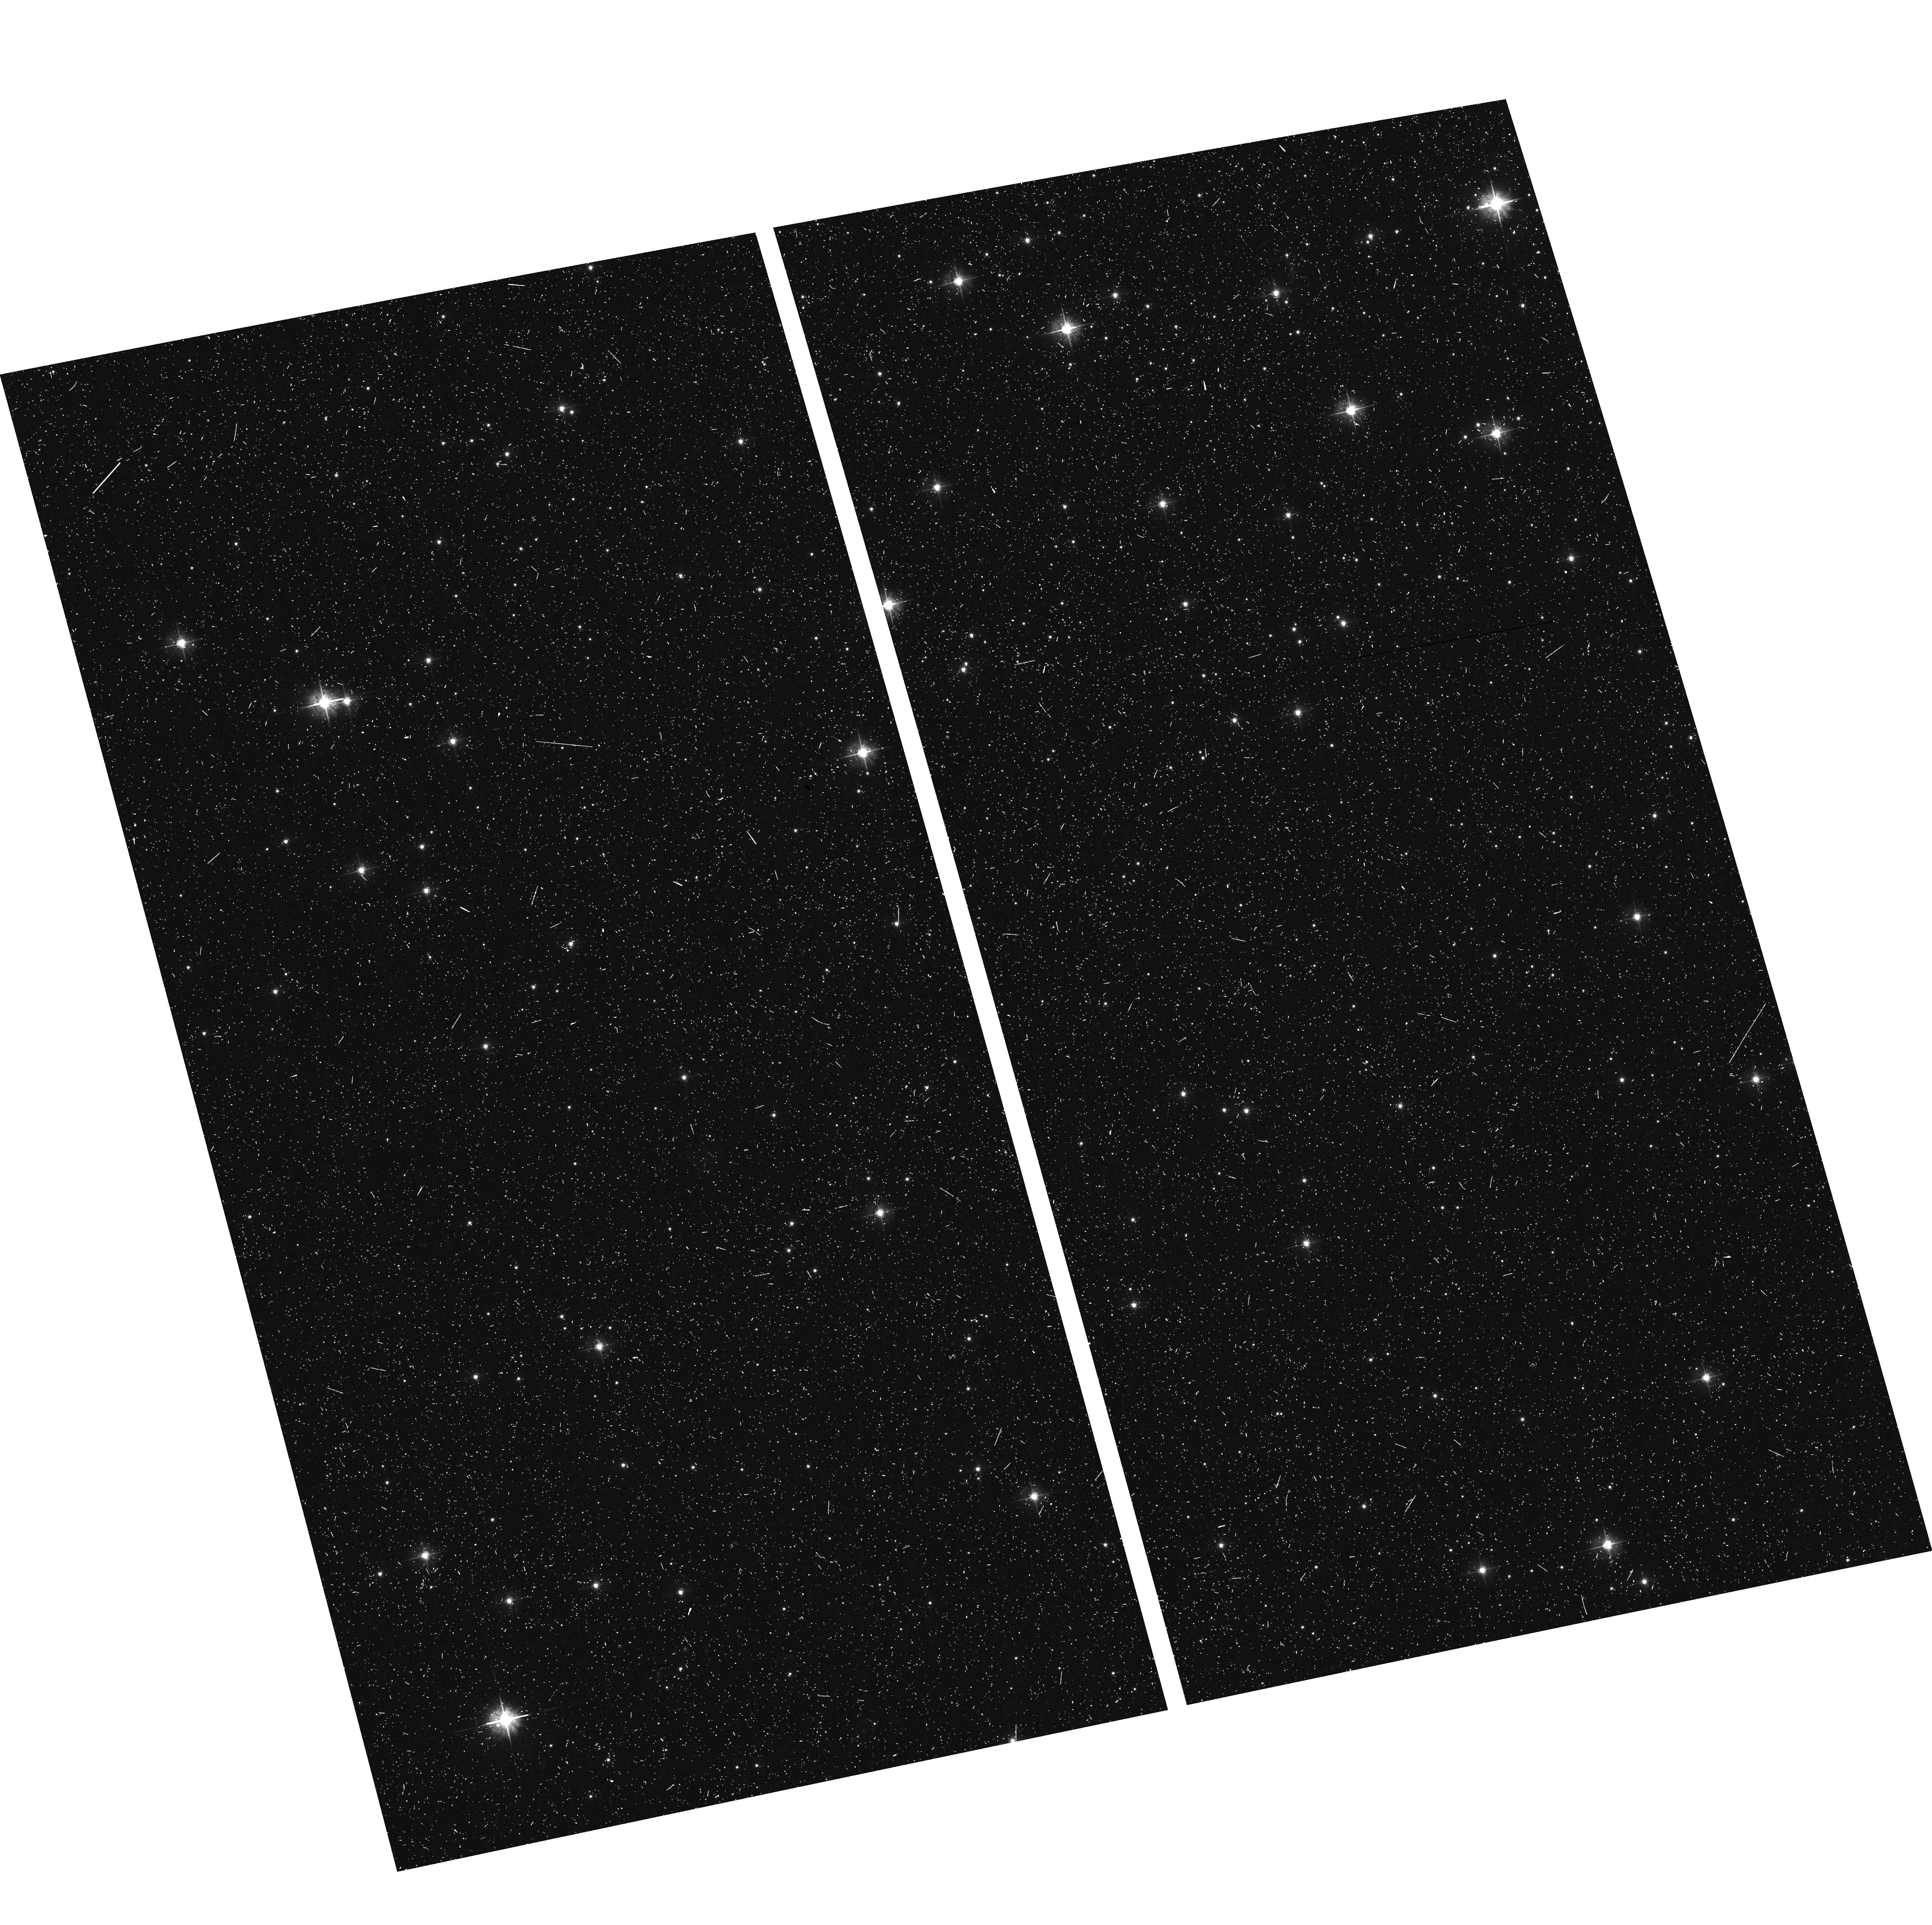
Target: field at RA 264.456°, Dec -3.333°
Instrument: ACS/WFC
Filter: F475W
Exposure: 16 min
Observation ID: hst_16283_09_acs_wfc_f475w_jeav09

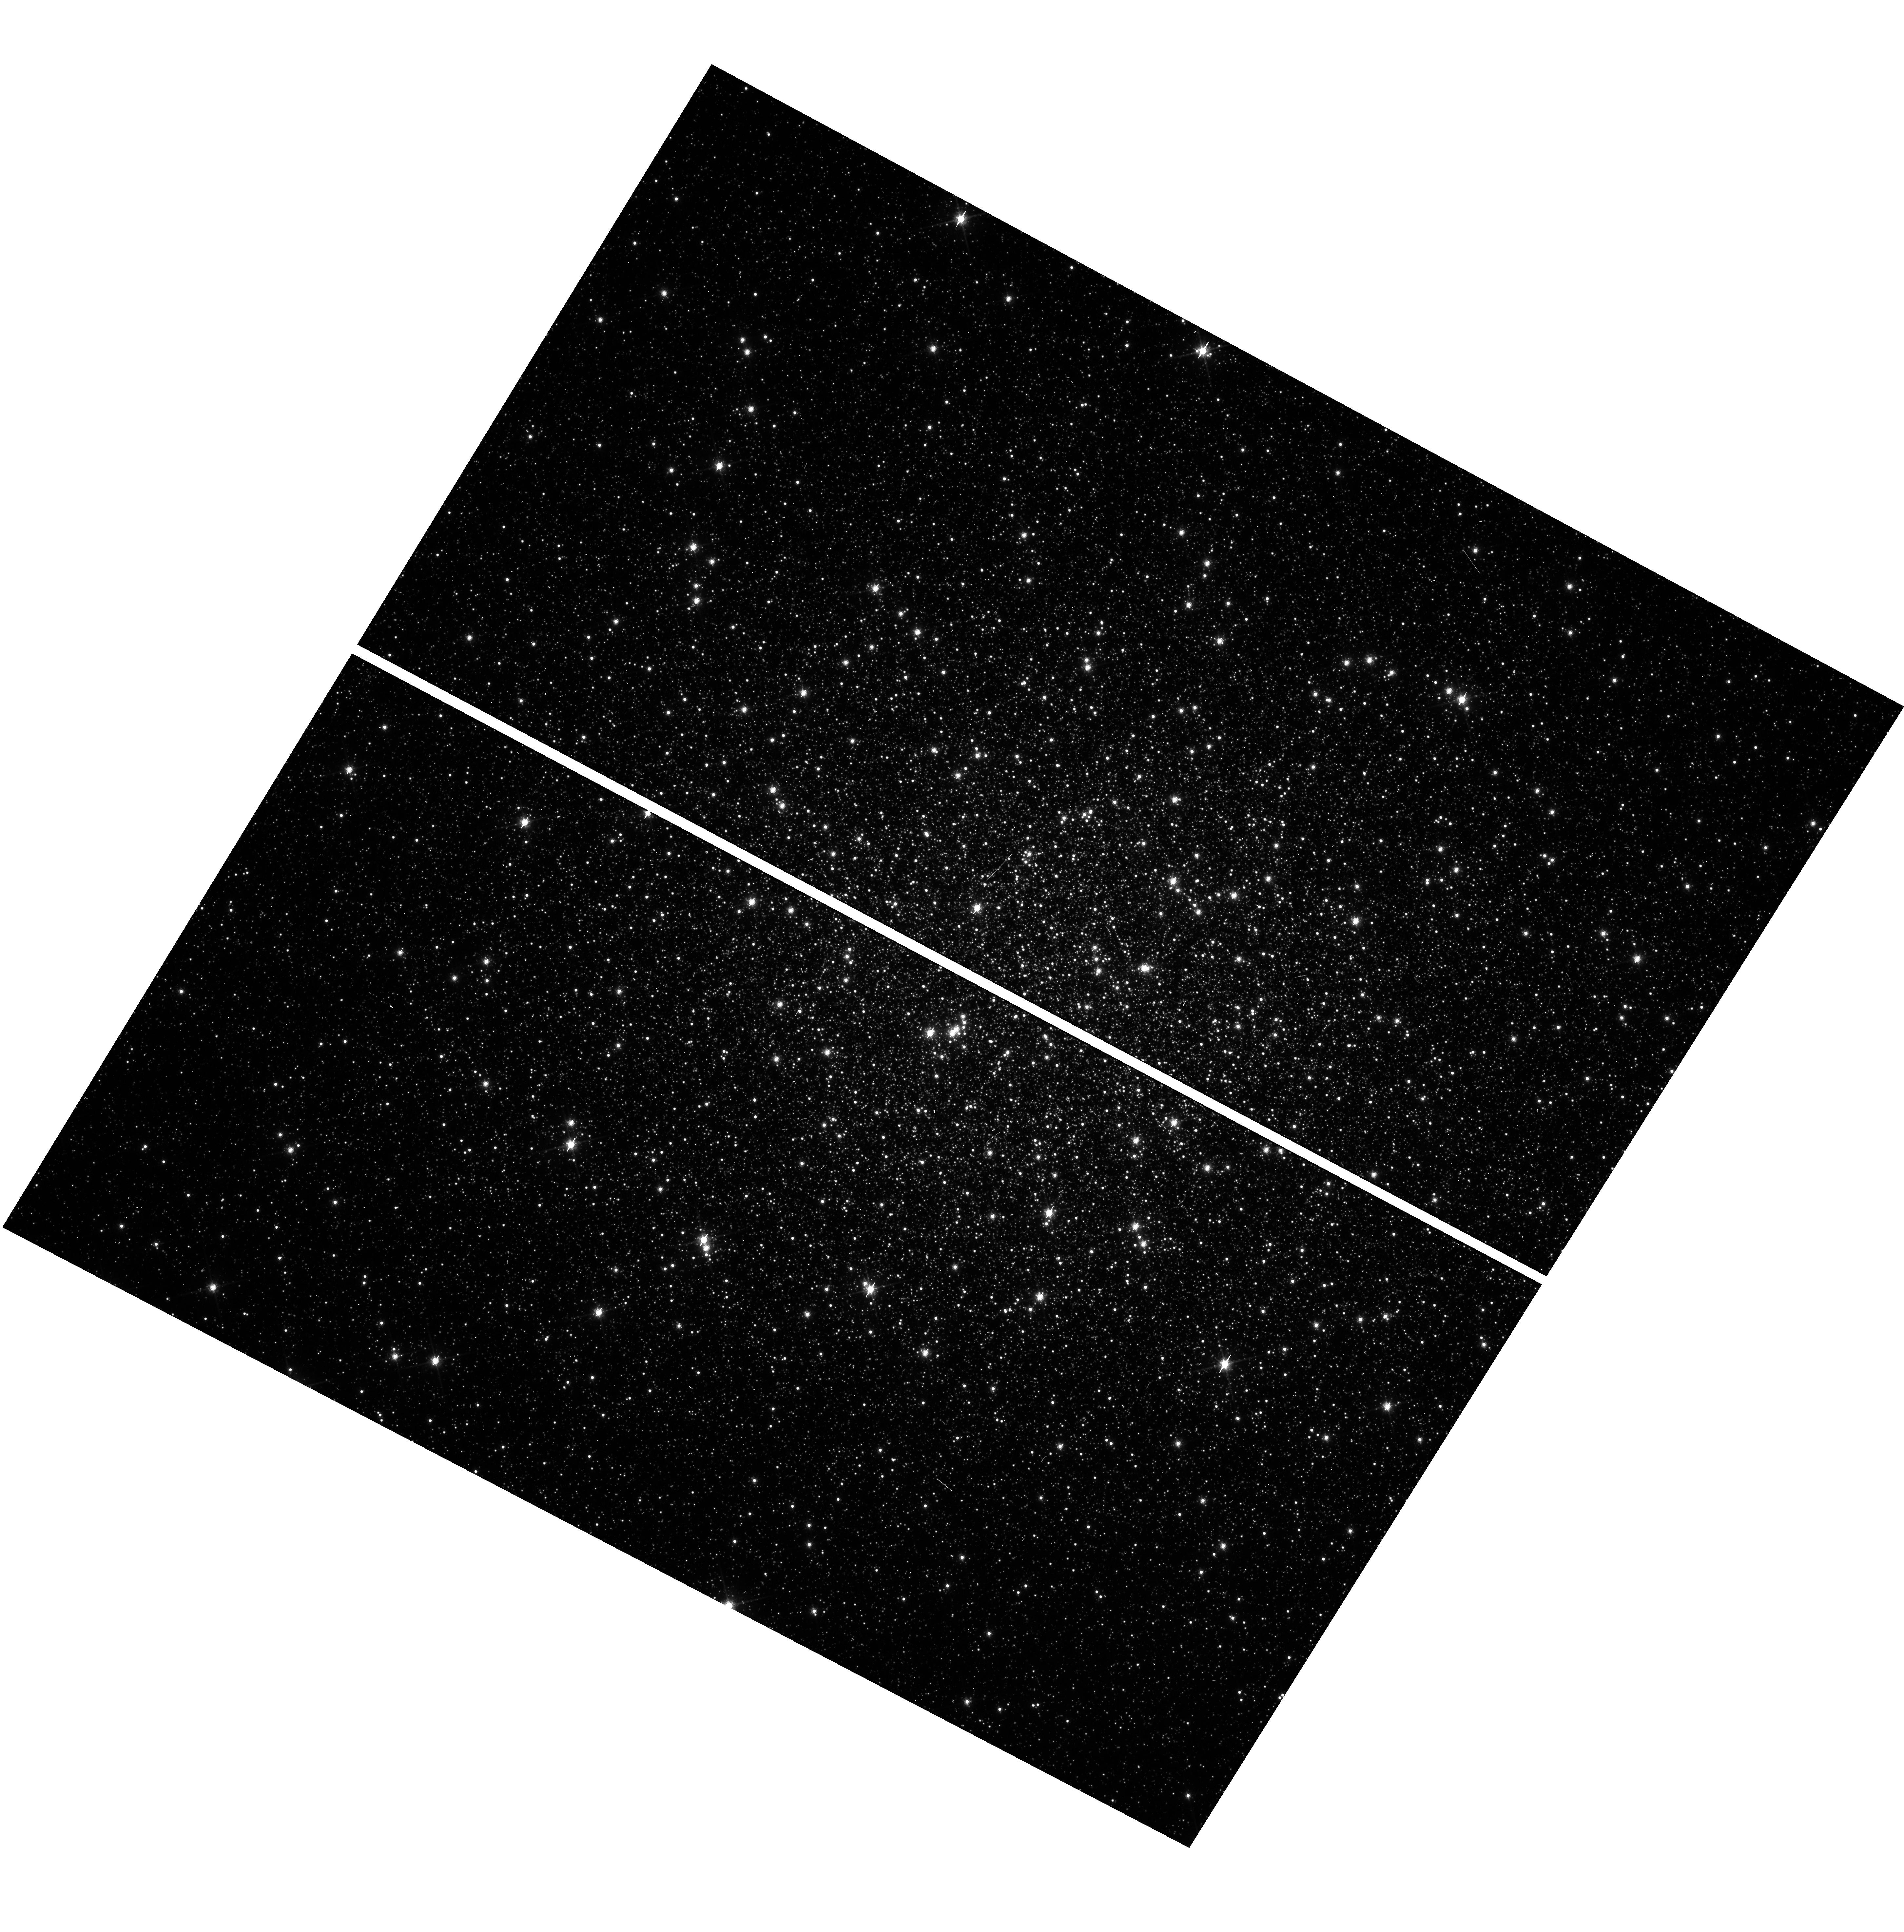
Target: M-14
Instrument: WFC3/UVIS
Filter: F814W
Exposure: 2 min
Observation ID: hst_16283_09_wfc3_uvis_f814w_ieav09

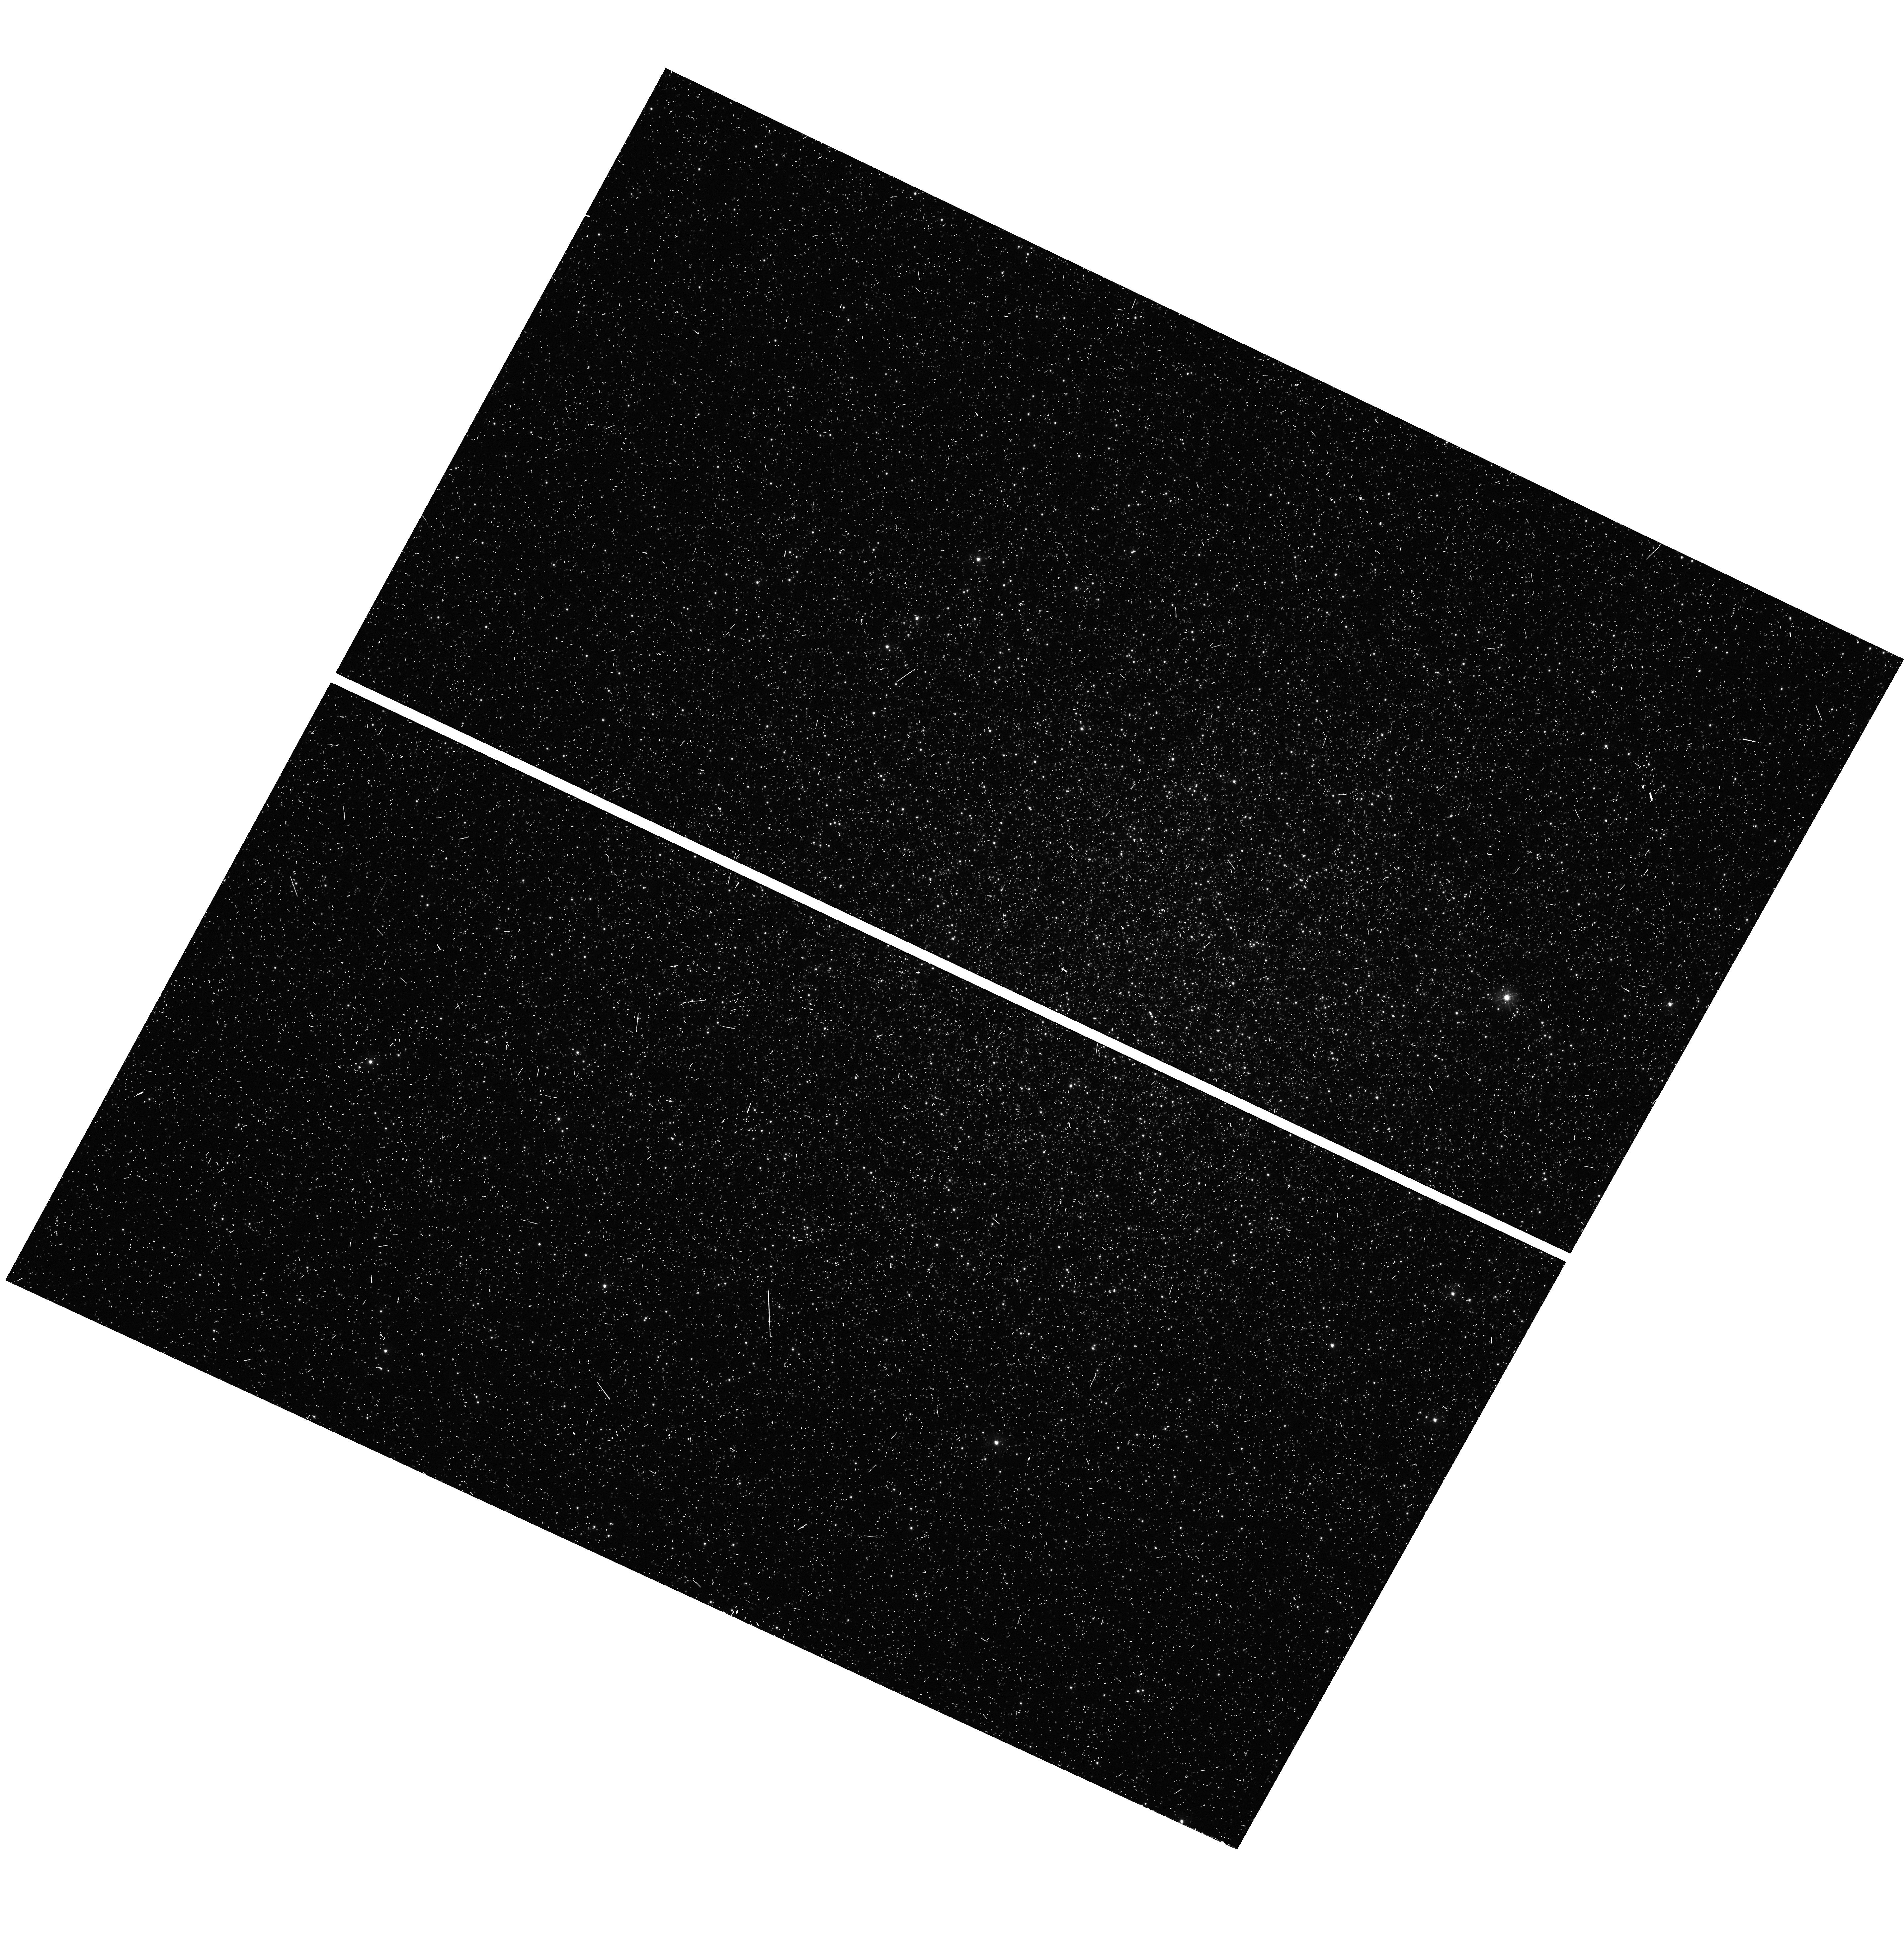
Target: M-14
Instrument: WFC3/UVIS
Filter: F336W
Exposure: 13 min
Observation ID: hst_16283_03_wfc3_uvis_f336w_ieav03

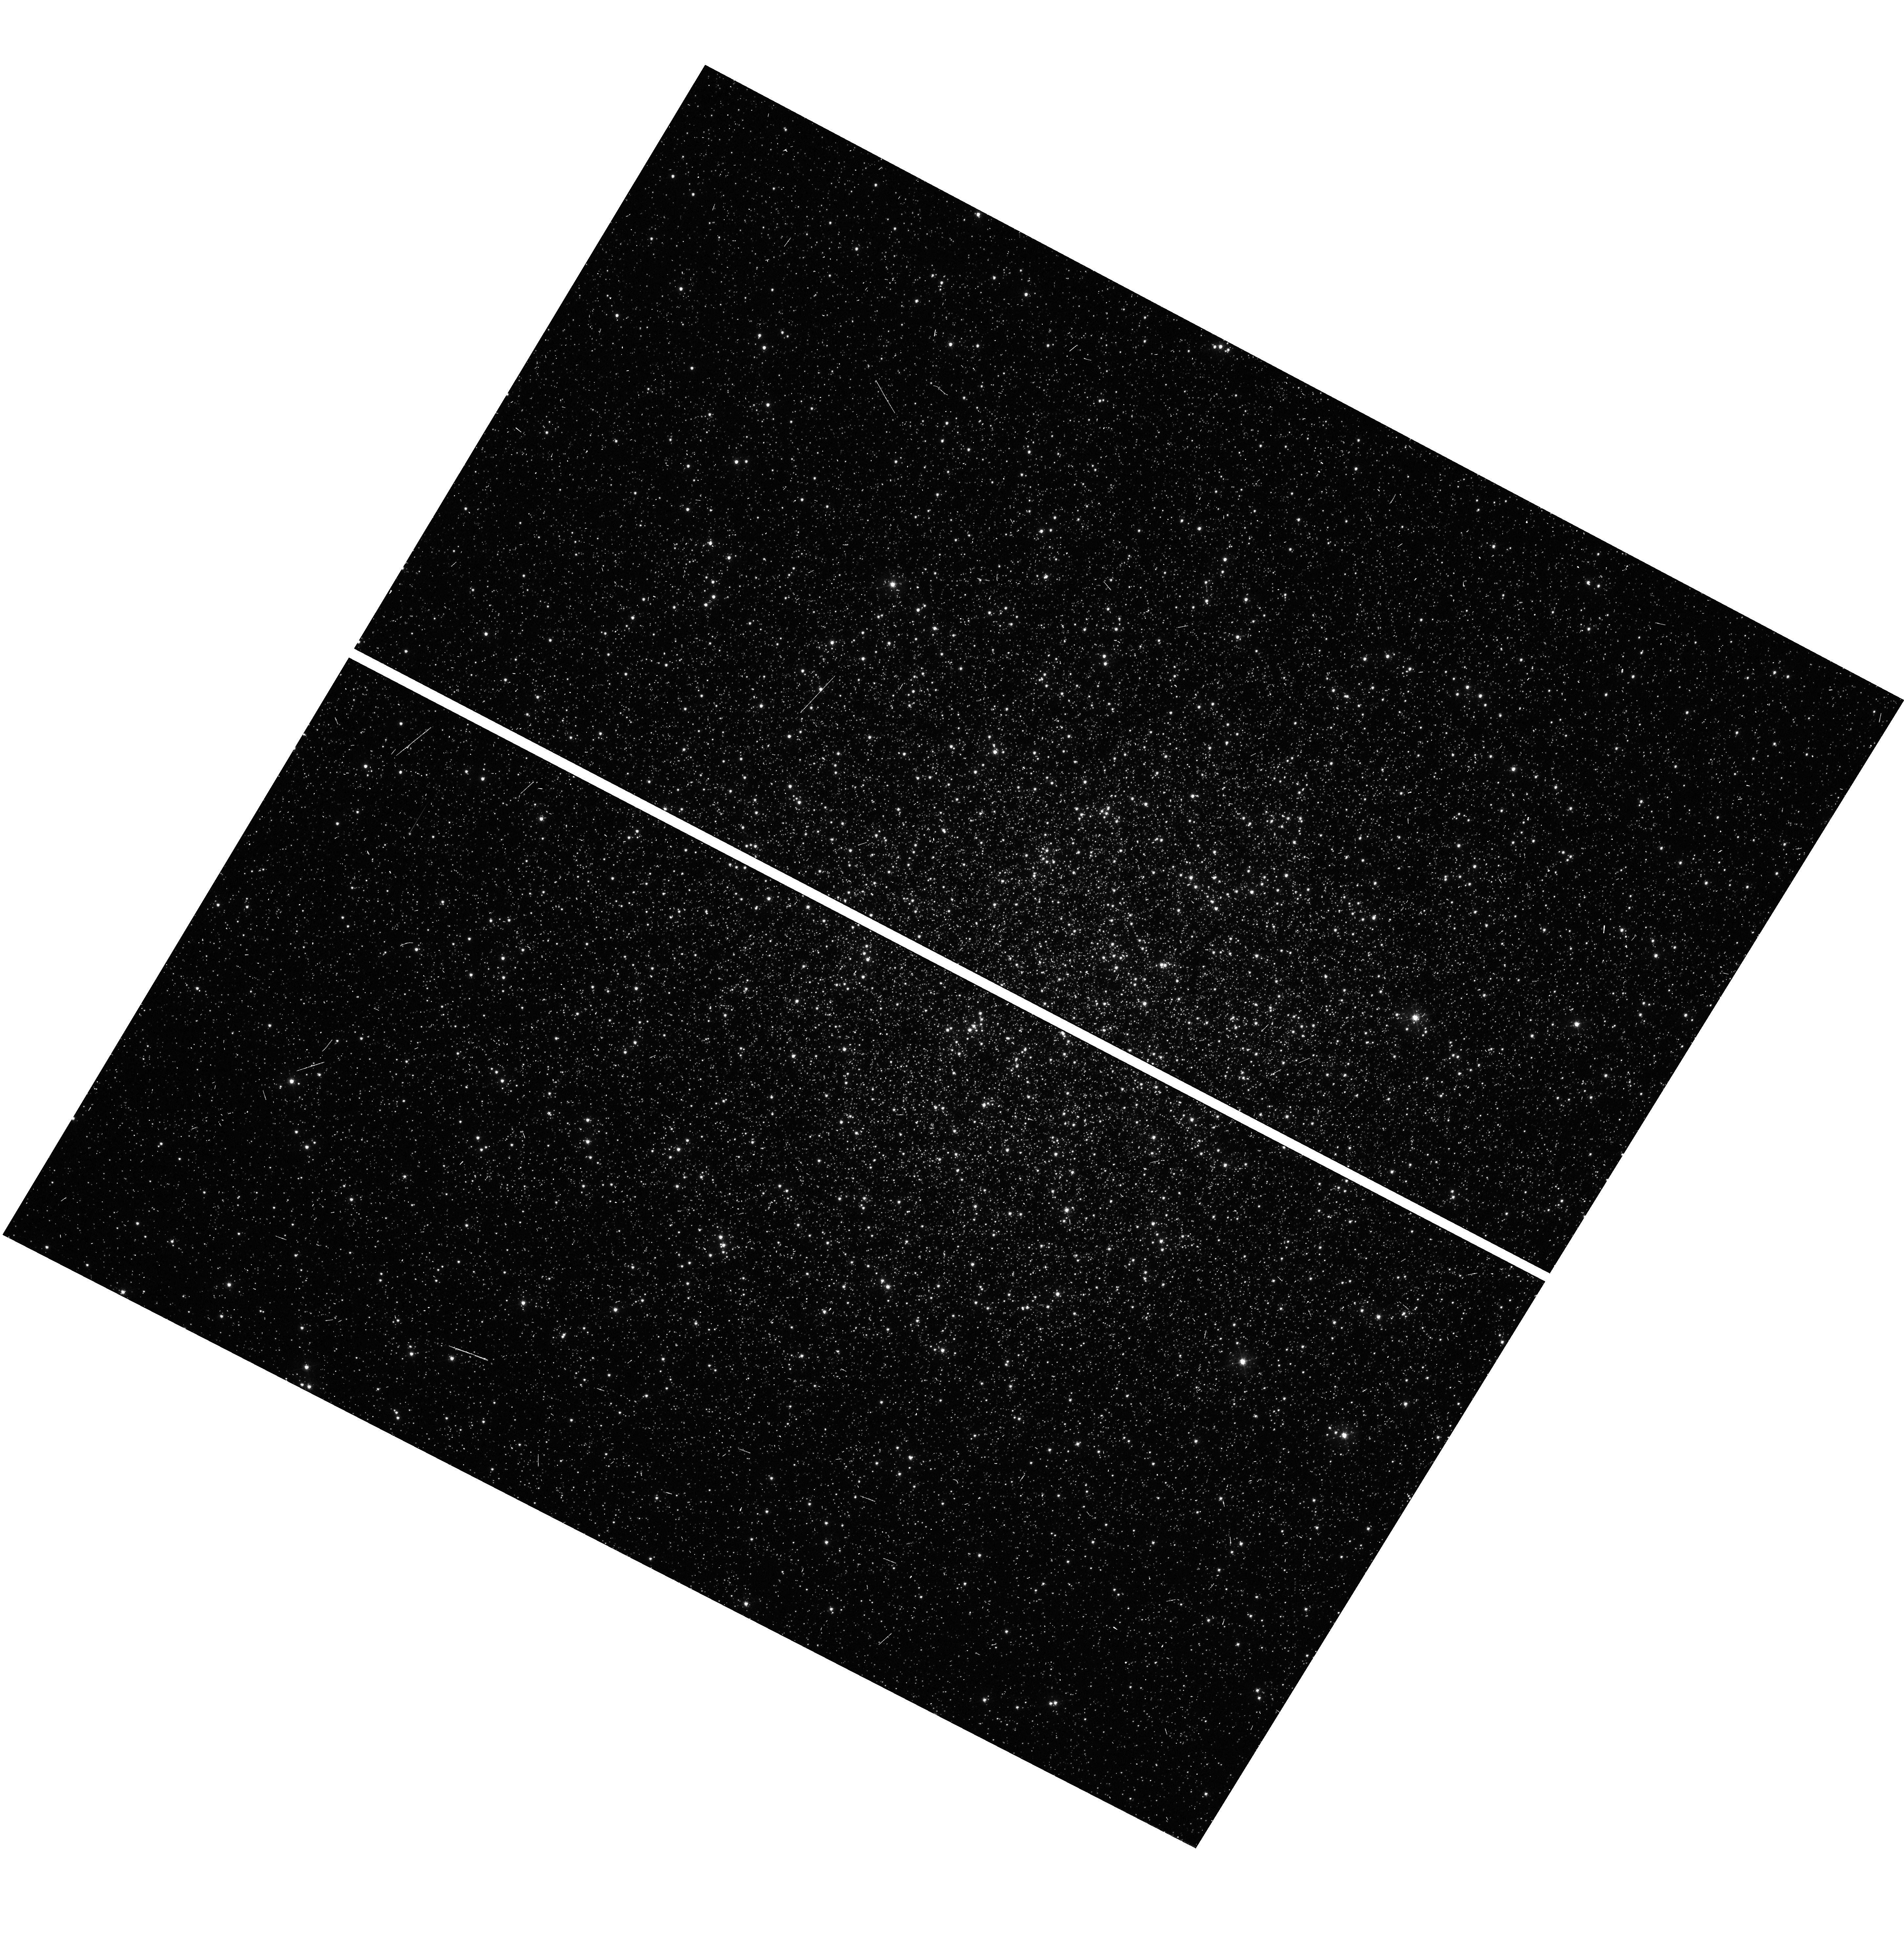
Target: M-14
Instrument: WFC3/UVIS
Filter: F438W
Exposure: 6 min
Observation ID: hst_16283_08_wfc3_uvis_f438w_ieav08

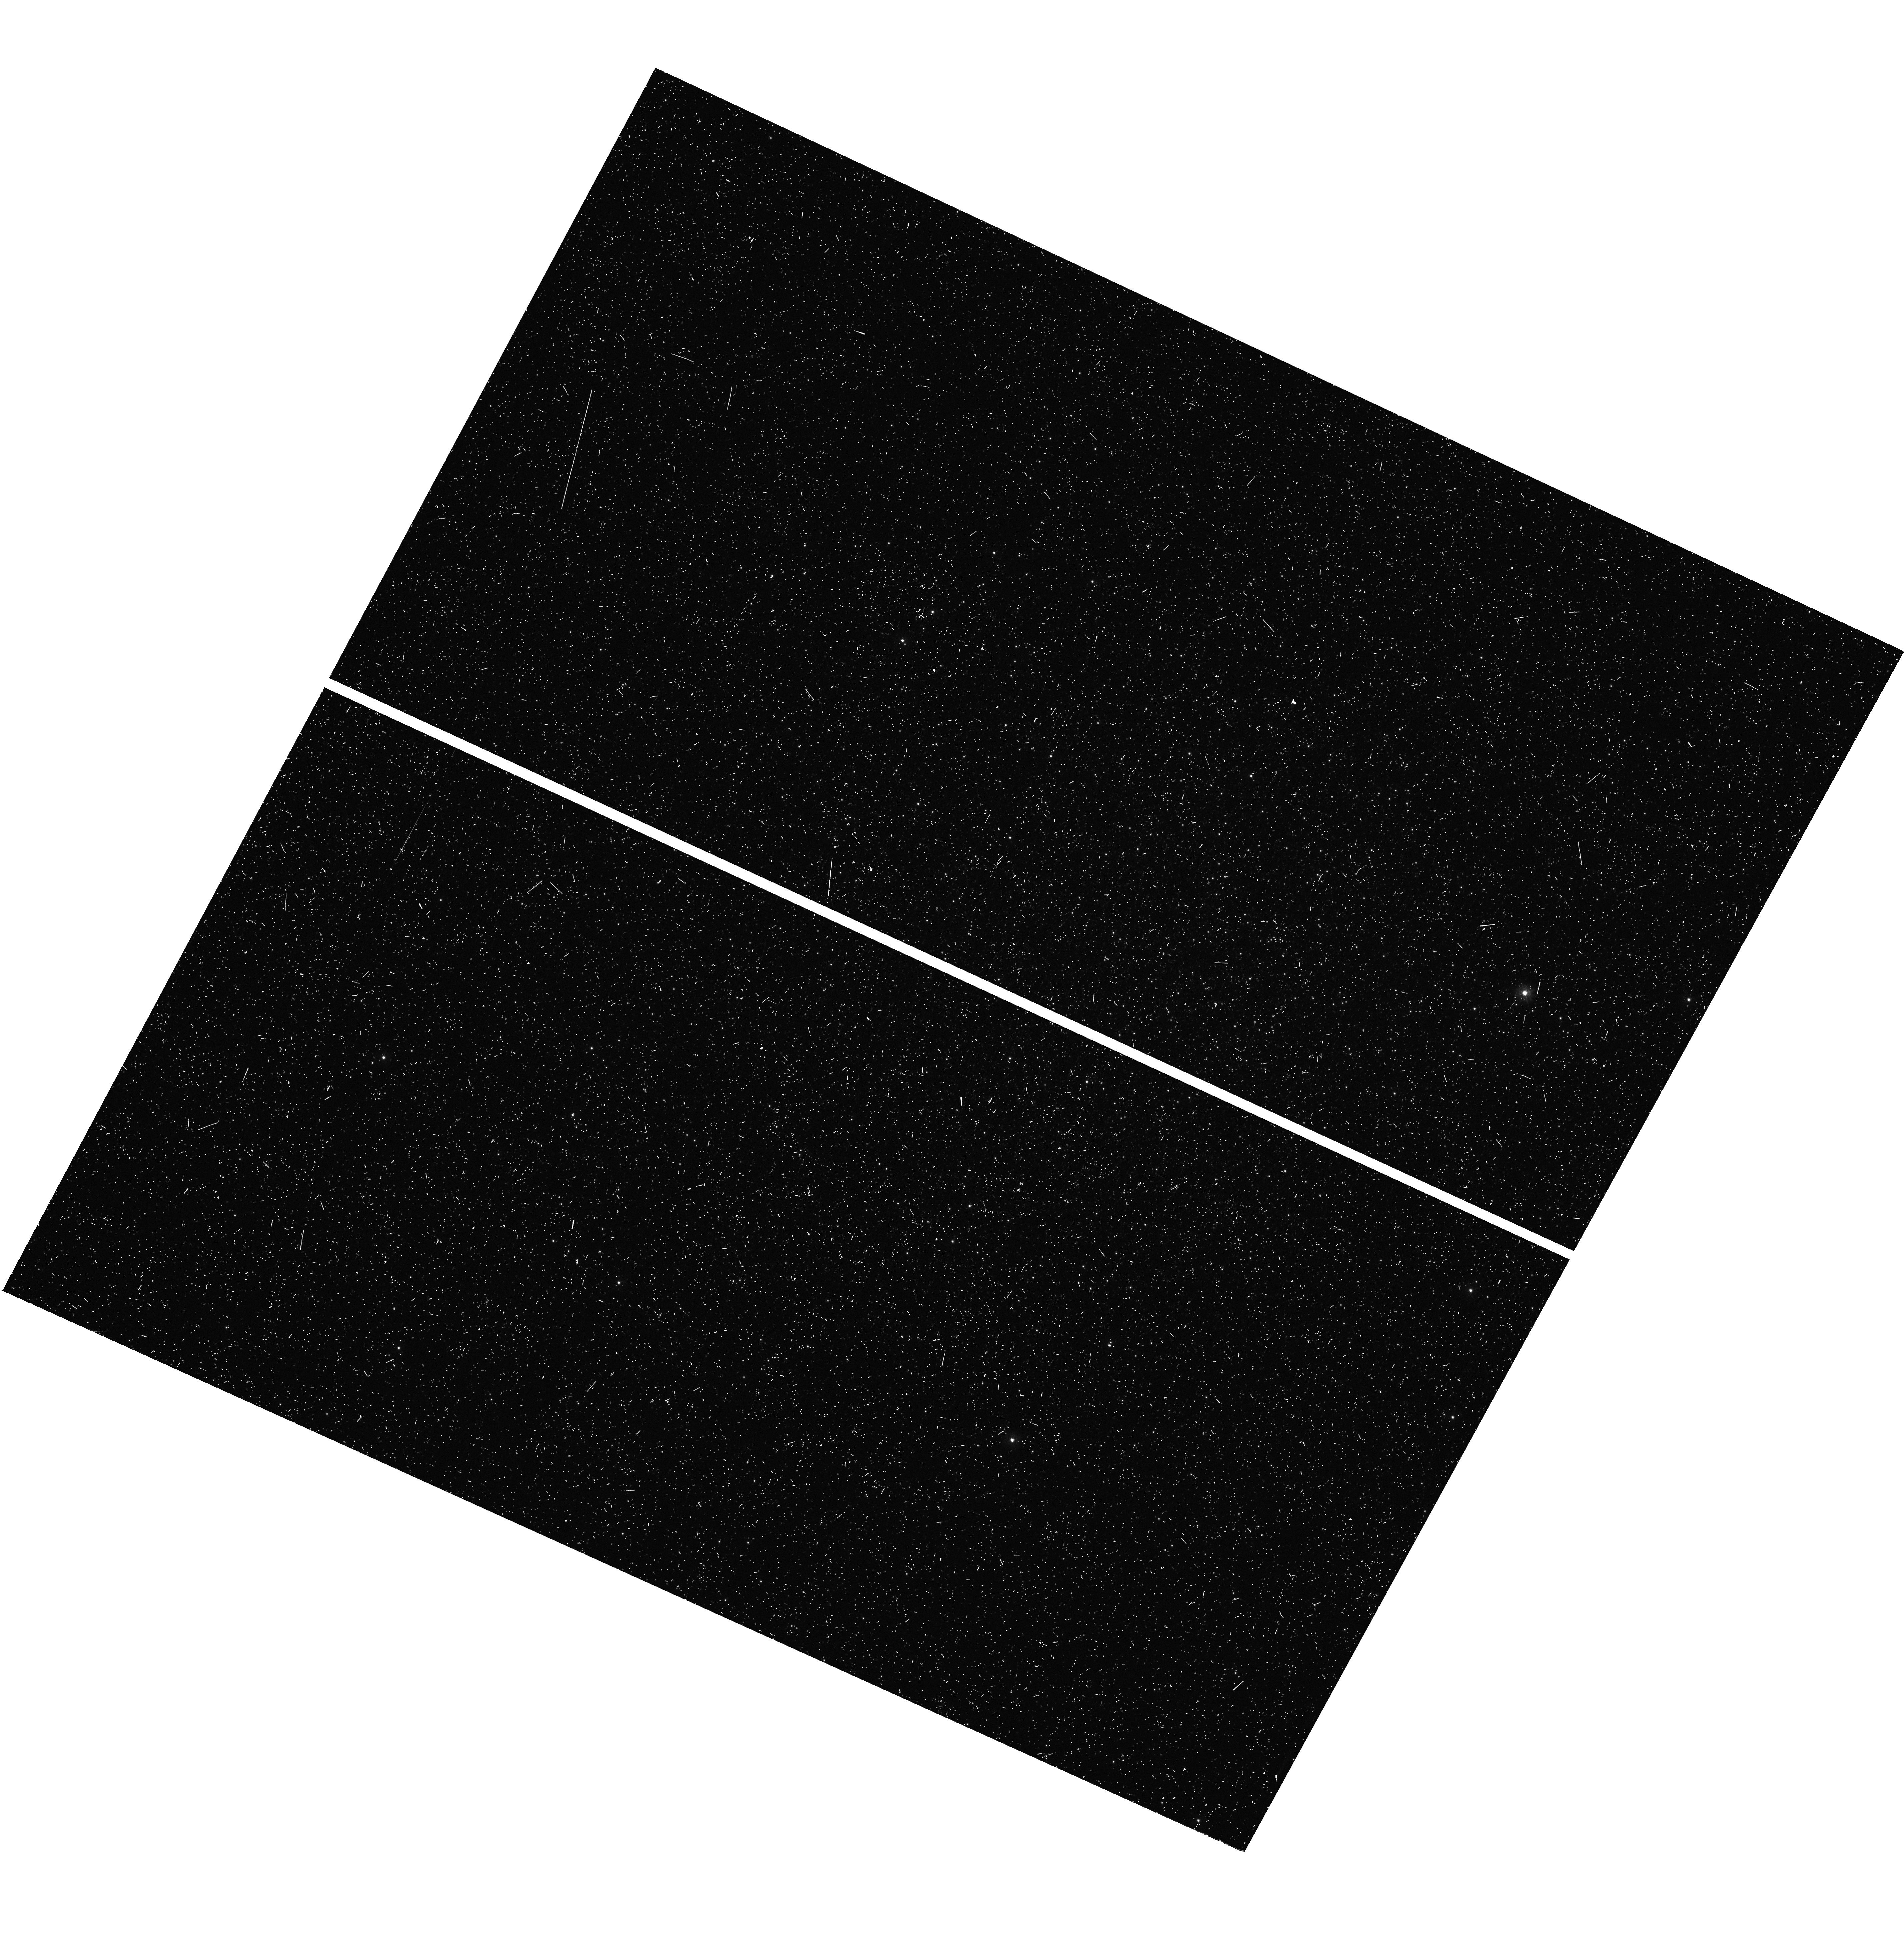
Target: M-14
Instrument: WFC3/UVIS
Filter: F275W
Exposure: 18 min
Observation ID: hst_16283_02_wfc3_uvis_f275w_ieav02

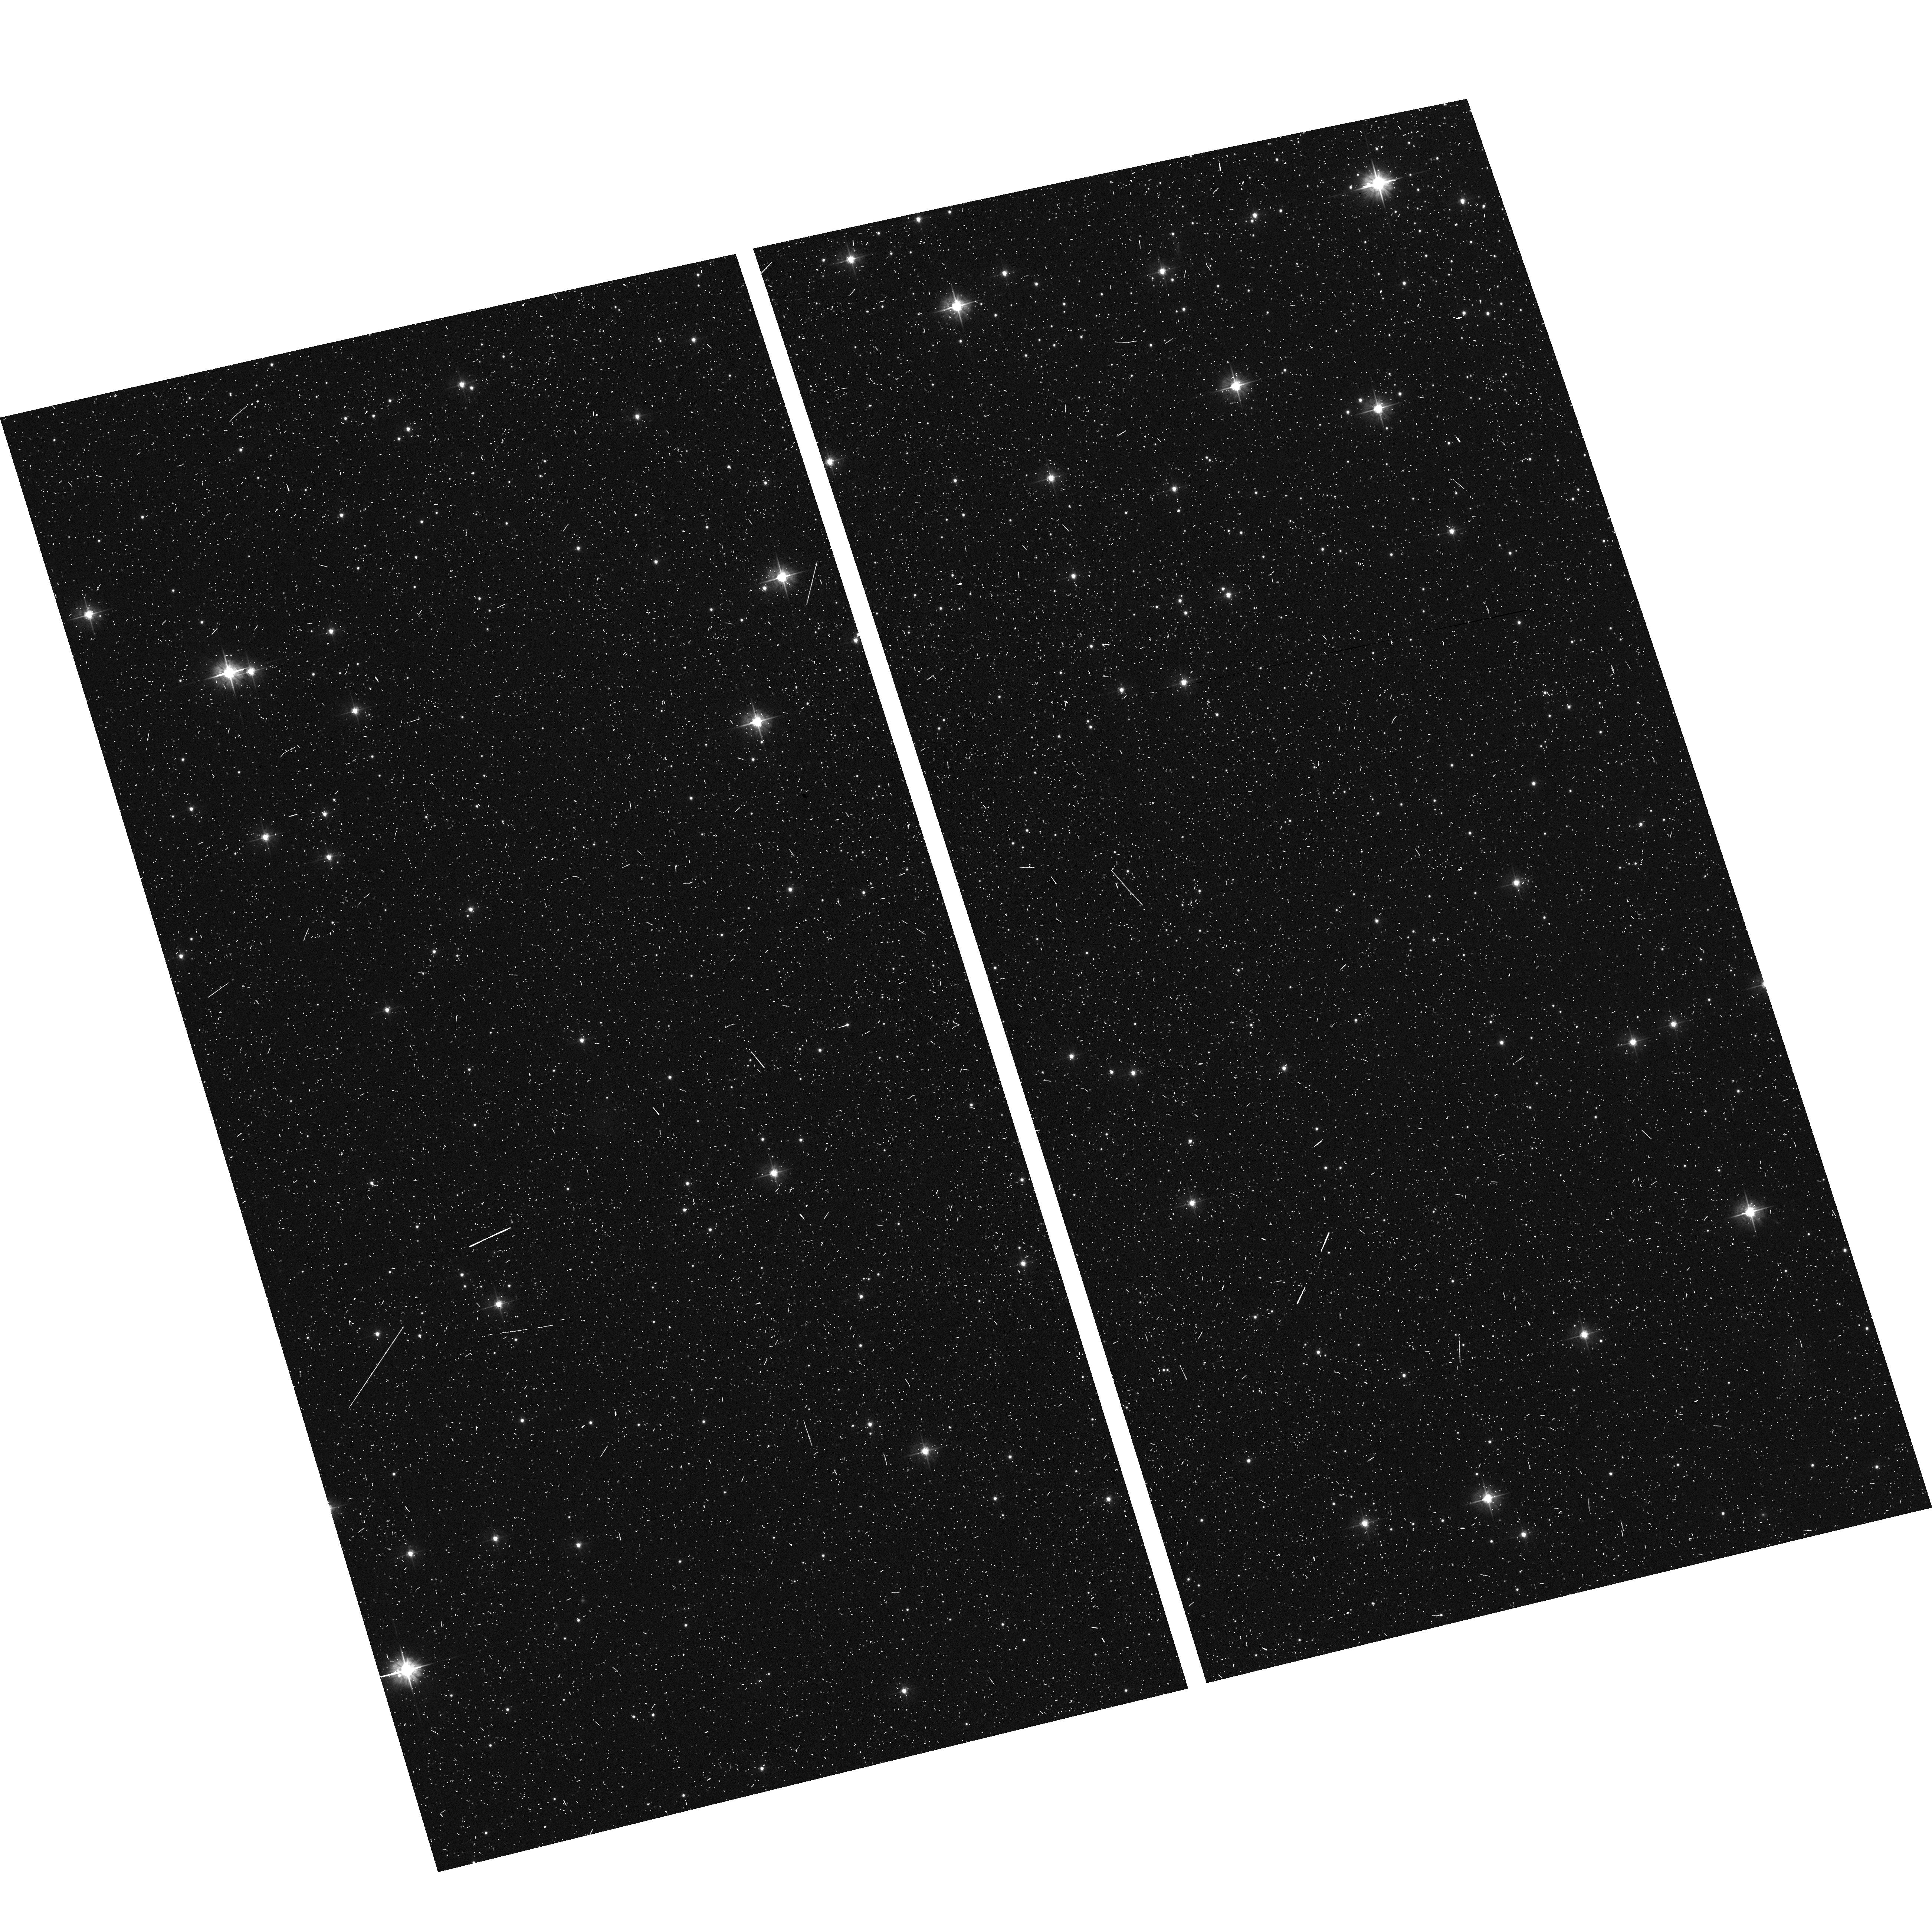
Target: field at RA 264.452°, Dec -3.334°
Instrument: ACS/WFC
Filter: F475W
Exposure: 16 min
Observation ID: hst_16283_11_acs_wfc_f475w_jeav11

Understanding the Extreme Population in the Globular Cluster NGC 6402 (M14): Breaking the Degeneracy of Cluster Formation Scenarios (PI: DAntona, Francesca)

Multiple populations are recognized to be a common trait of nearly all ancient Globular Clusters (GCs), but no model or scenario so far proposed for their formation satisfies all the observational constraints, and observations are still necessary to discriminate among competing models. HST observations have largely contributed to define the properties of multiple populations; in particular, HST observations have clearly revealed the photometric manifestation of the presence chemically distinct groups of stars. A recent spectroscopic investigation of NGC6402 has shown that this massive GC hosts three populations, including a primordial, a quasi-primordial and an extreme group, this latter displaying light elements abundances that in other GCs, (e.g.NGC2808), are associated with a very high helium. This peculiar distribution of abundances has stimulated innovative formation scenarios where the cluster requires two distinct sources and timescales of enrichment. We propose to derive the `chromosome map' two-color diagram that harnesses the unique UV capabilities of the UVIS channel of WFC3 and investigate the possible abundance gap in these spectro--photometric data, by separating the different groups. We will then determine the relative helium abundances of the groups, and discern between two competing scenarios for the formation of the extreme population in this cluster: either a scenario in which these stars formed from pristine gas mixed with ejecta of a supermassive star formed and living in the first ~5-15 Myr in the cluster core; or the Asympotic Giant Branch (AGB) scenario, in which the extreme stars are formed from the pure ejecta of super-- AGB stars.